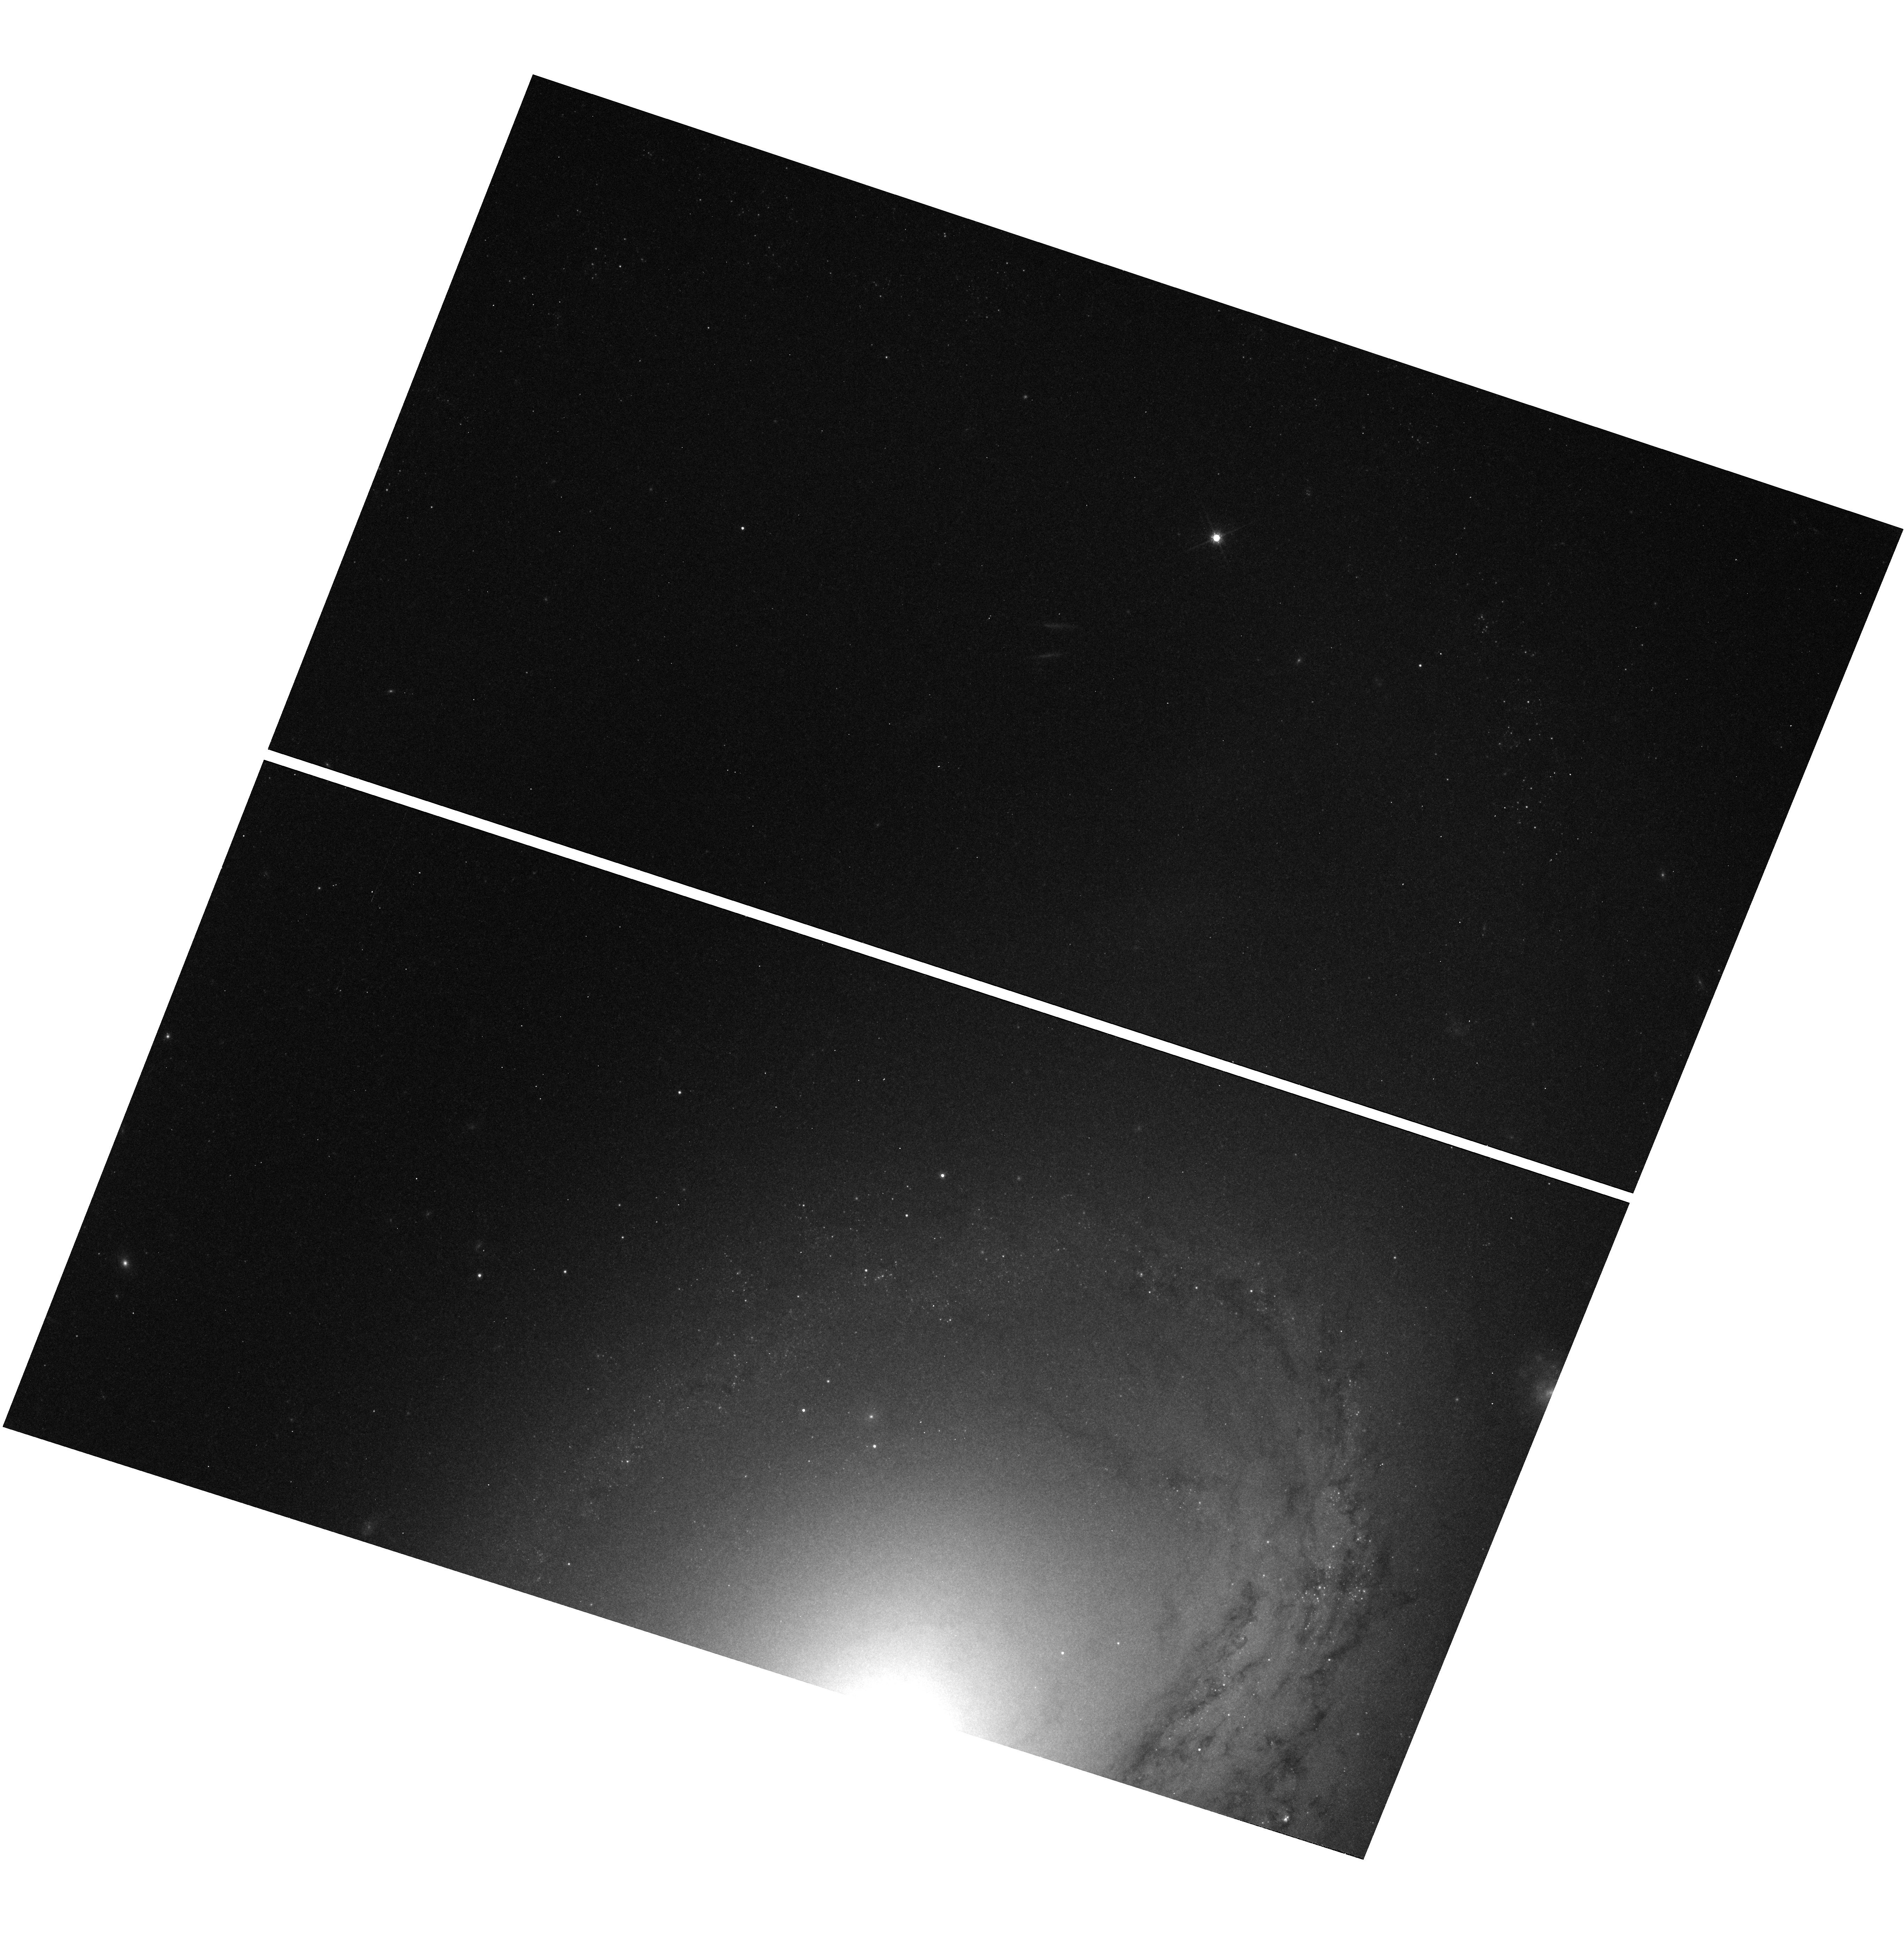
Target: SN1998BU
Instrument: WFC3/UVIS
Filter: F814W
Exposure: 6 min
Observation ID: hst_11646_02_wfc3_uvis_f814w_ib2q02

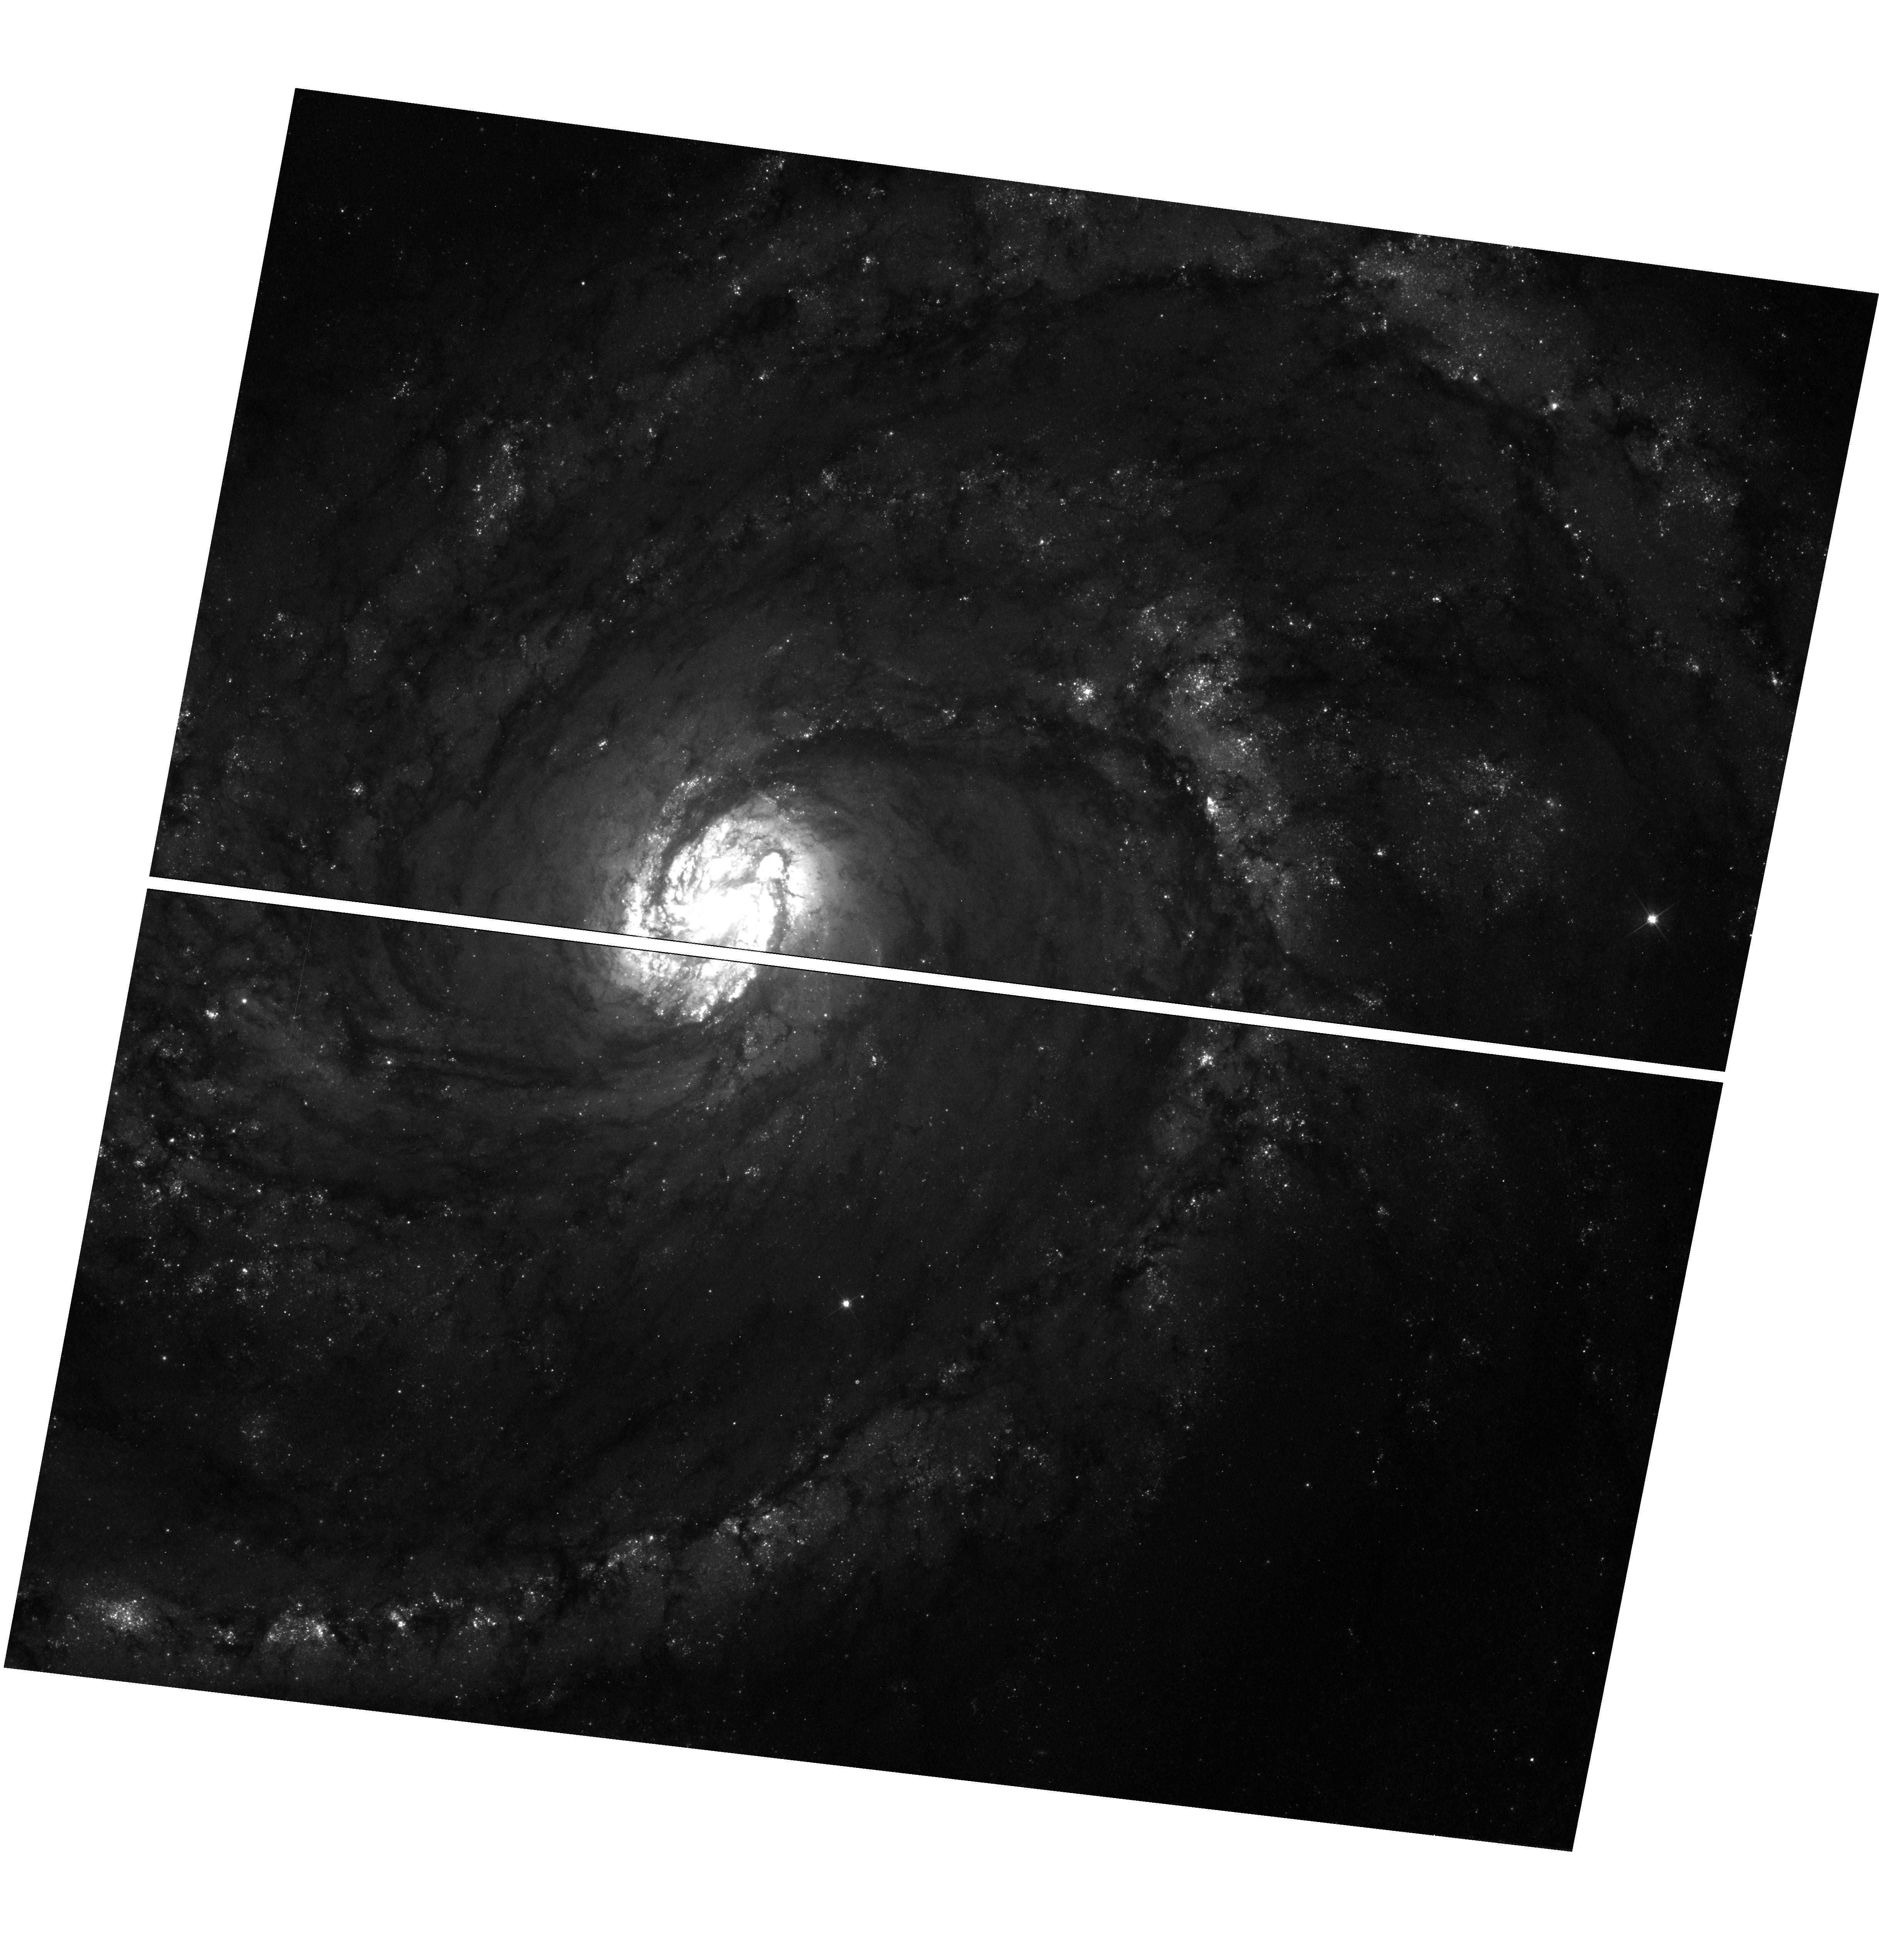
Target: SN2006X
Instrument: WFC3/UVIS
Filter: F555W
Exposure: 16 min
Observation ID: hst_11646_01_wfc3_uvis_f555w_ib2q01

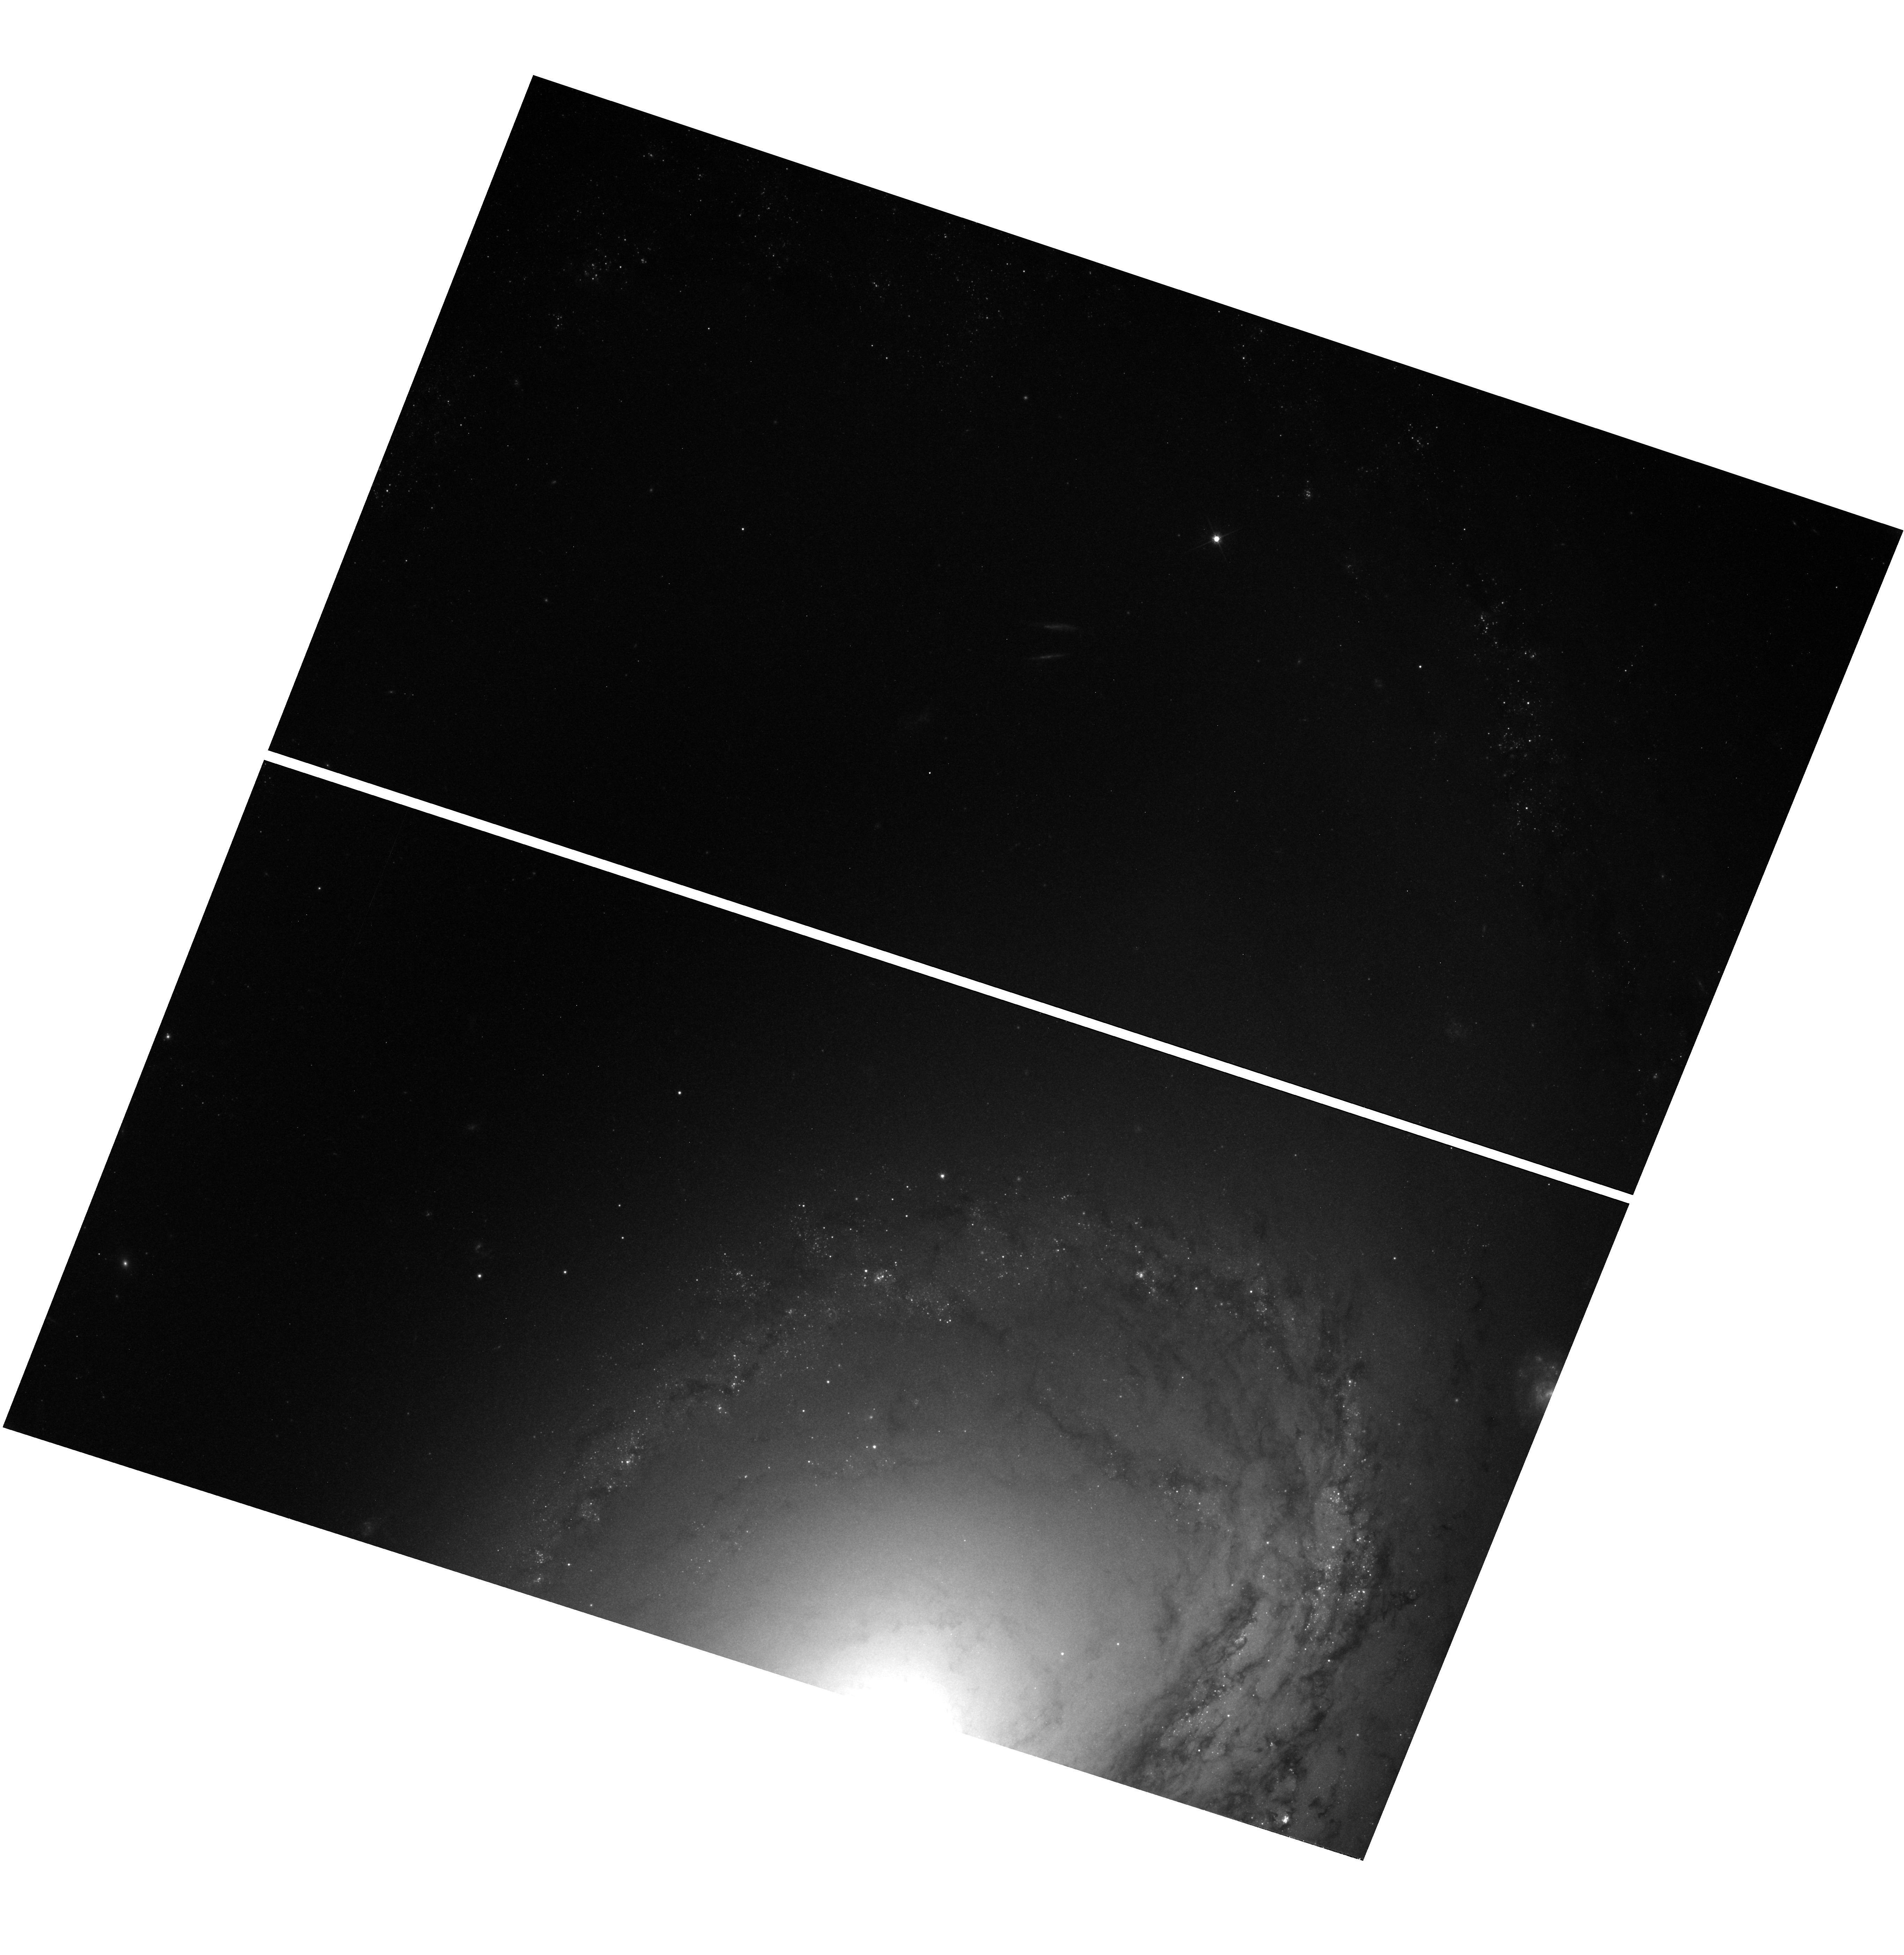
Target: SN1998BU
Instrument: WFC3/UVIS
Filter: F606W
Exposure: 34 min
Observation ID: hst_11646_02_wfc3_uvis_f606w_ib2q02

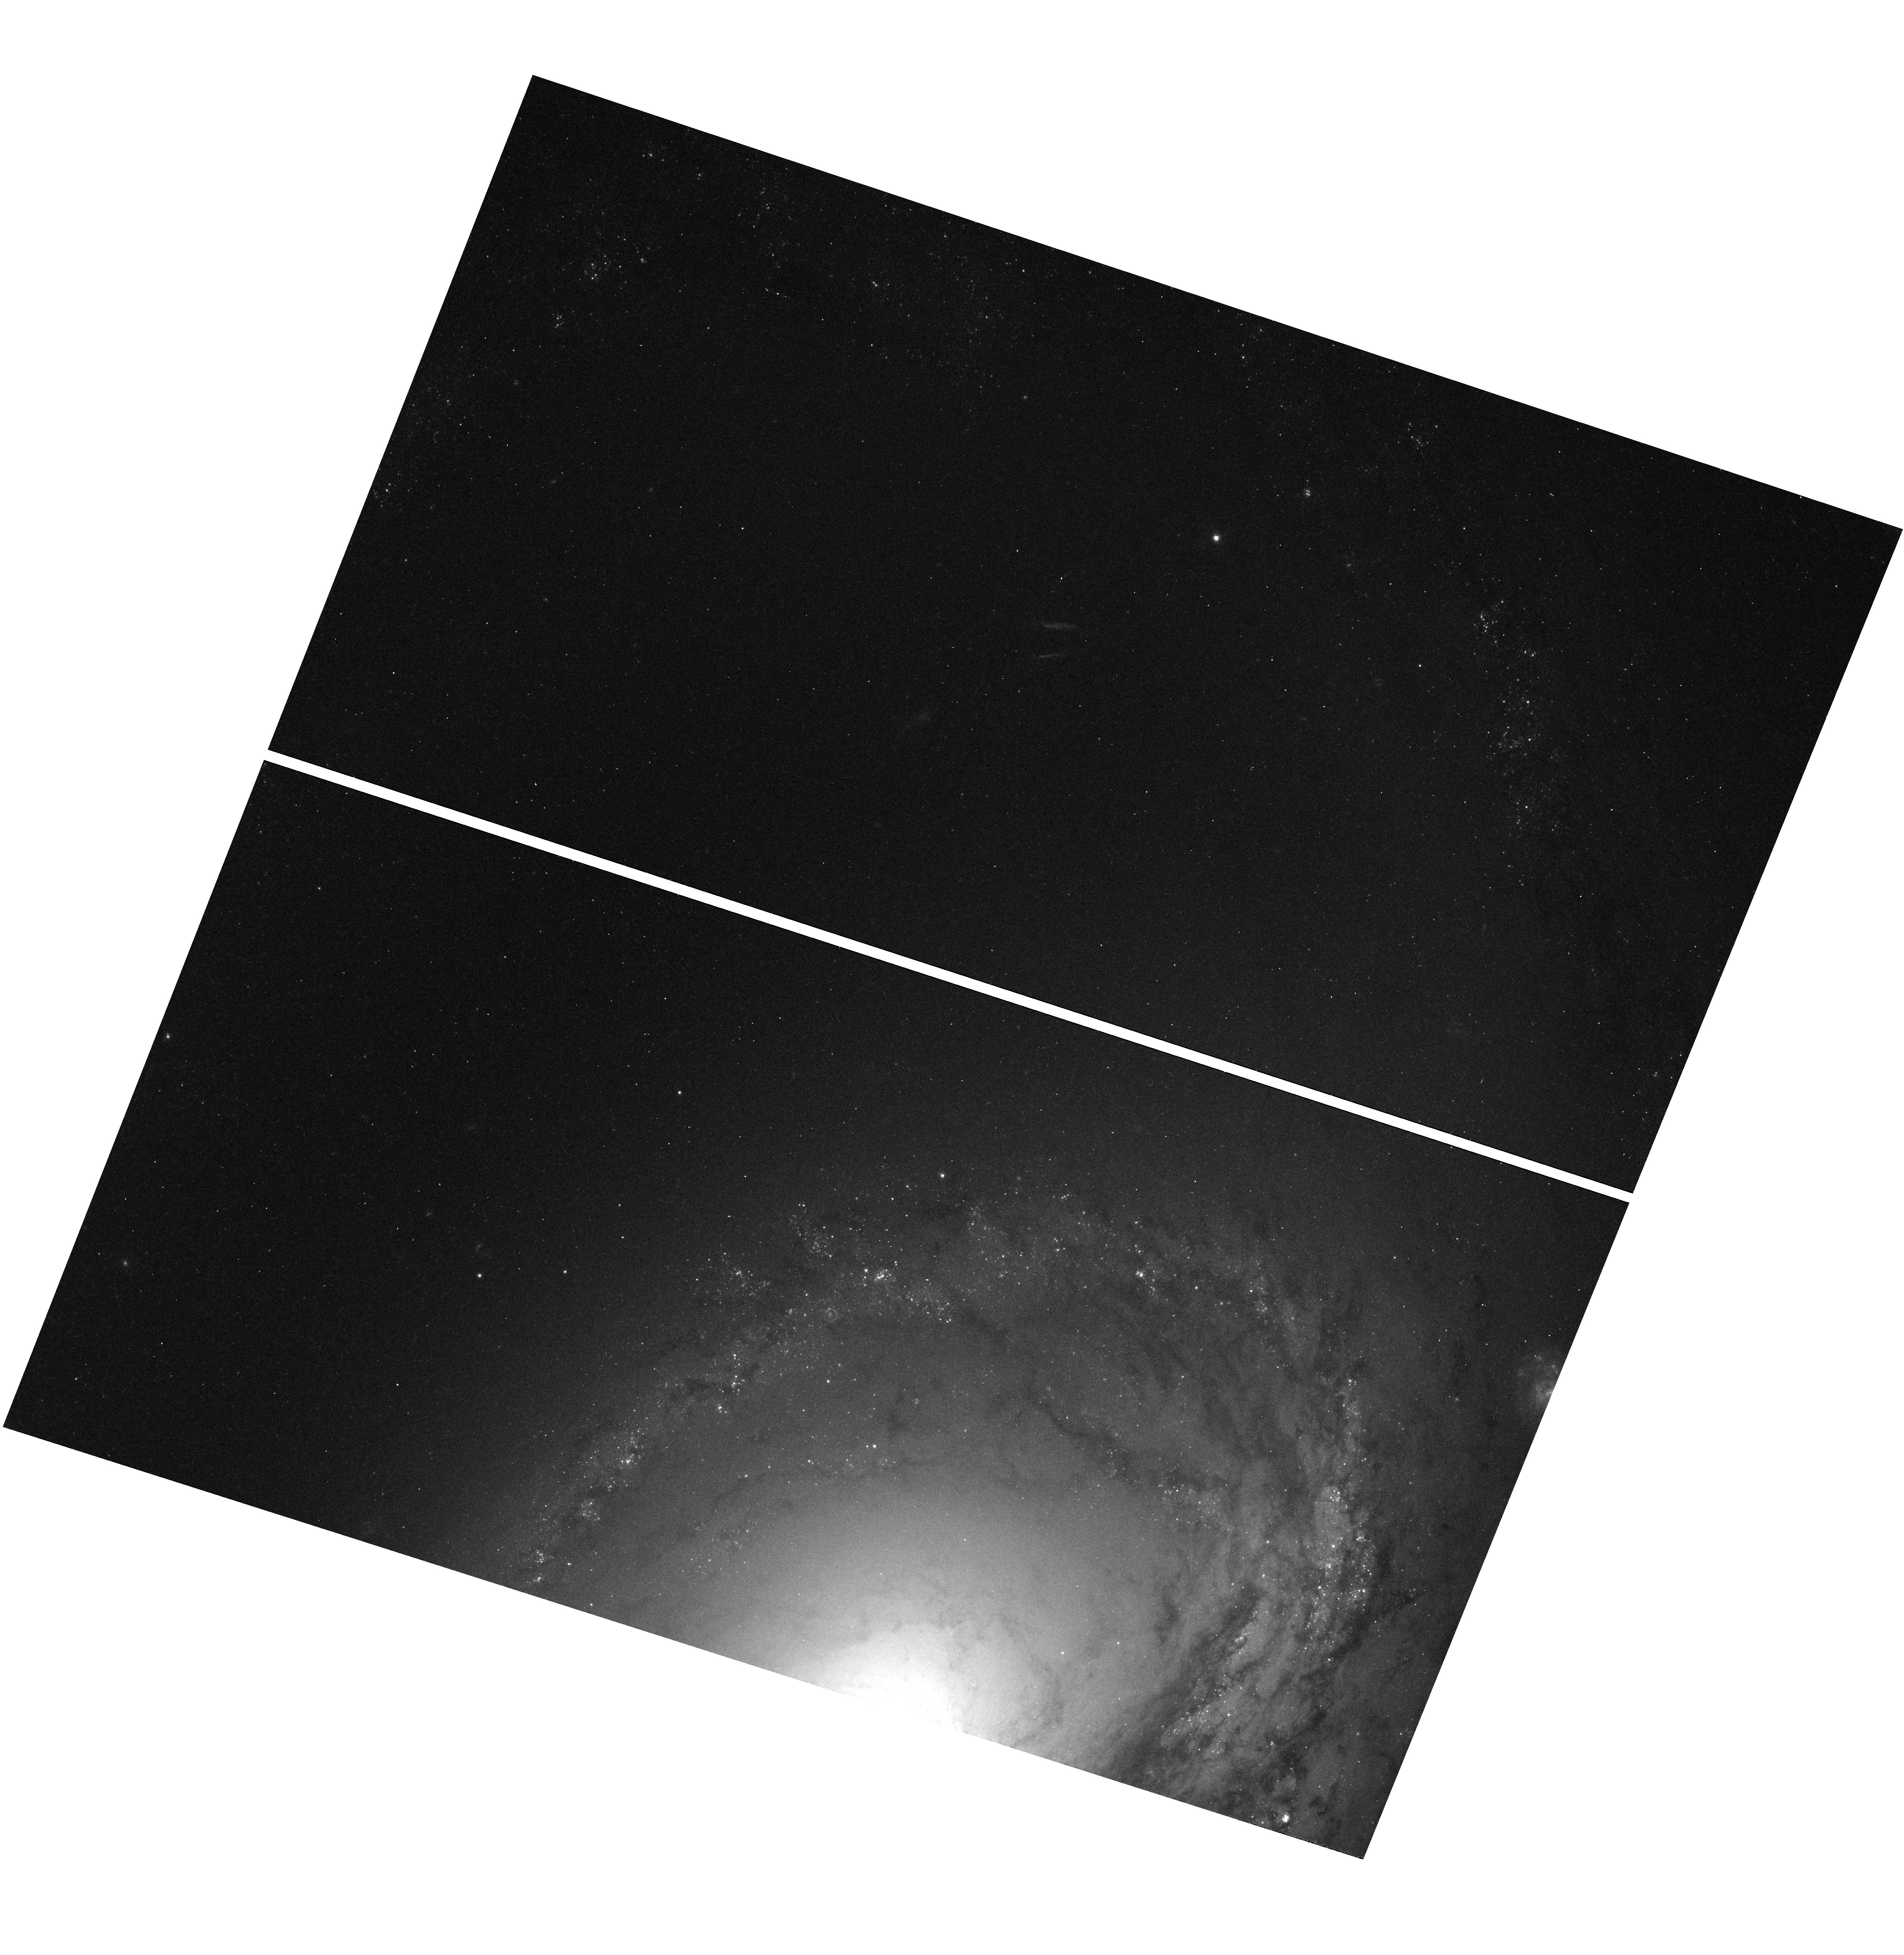
Target: SN1998BU
Instrument: WFC3/UVIS
Filter: F475W
Exposure: 8 min
Observation ID: hst_11646_02_wfc3_uvis_f475w_ib2q02

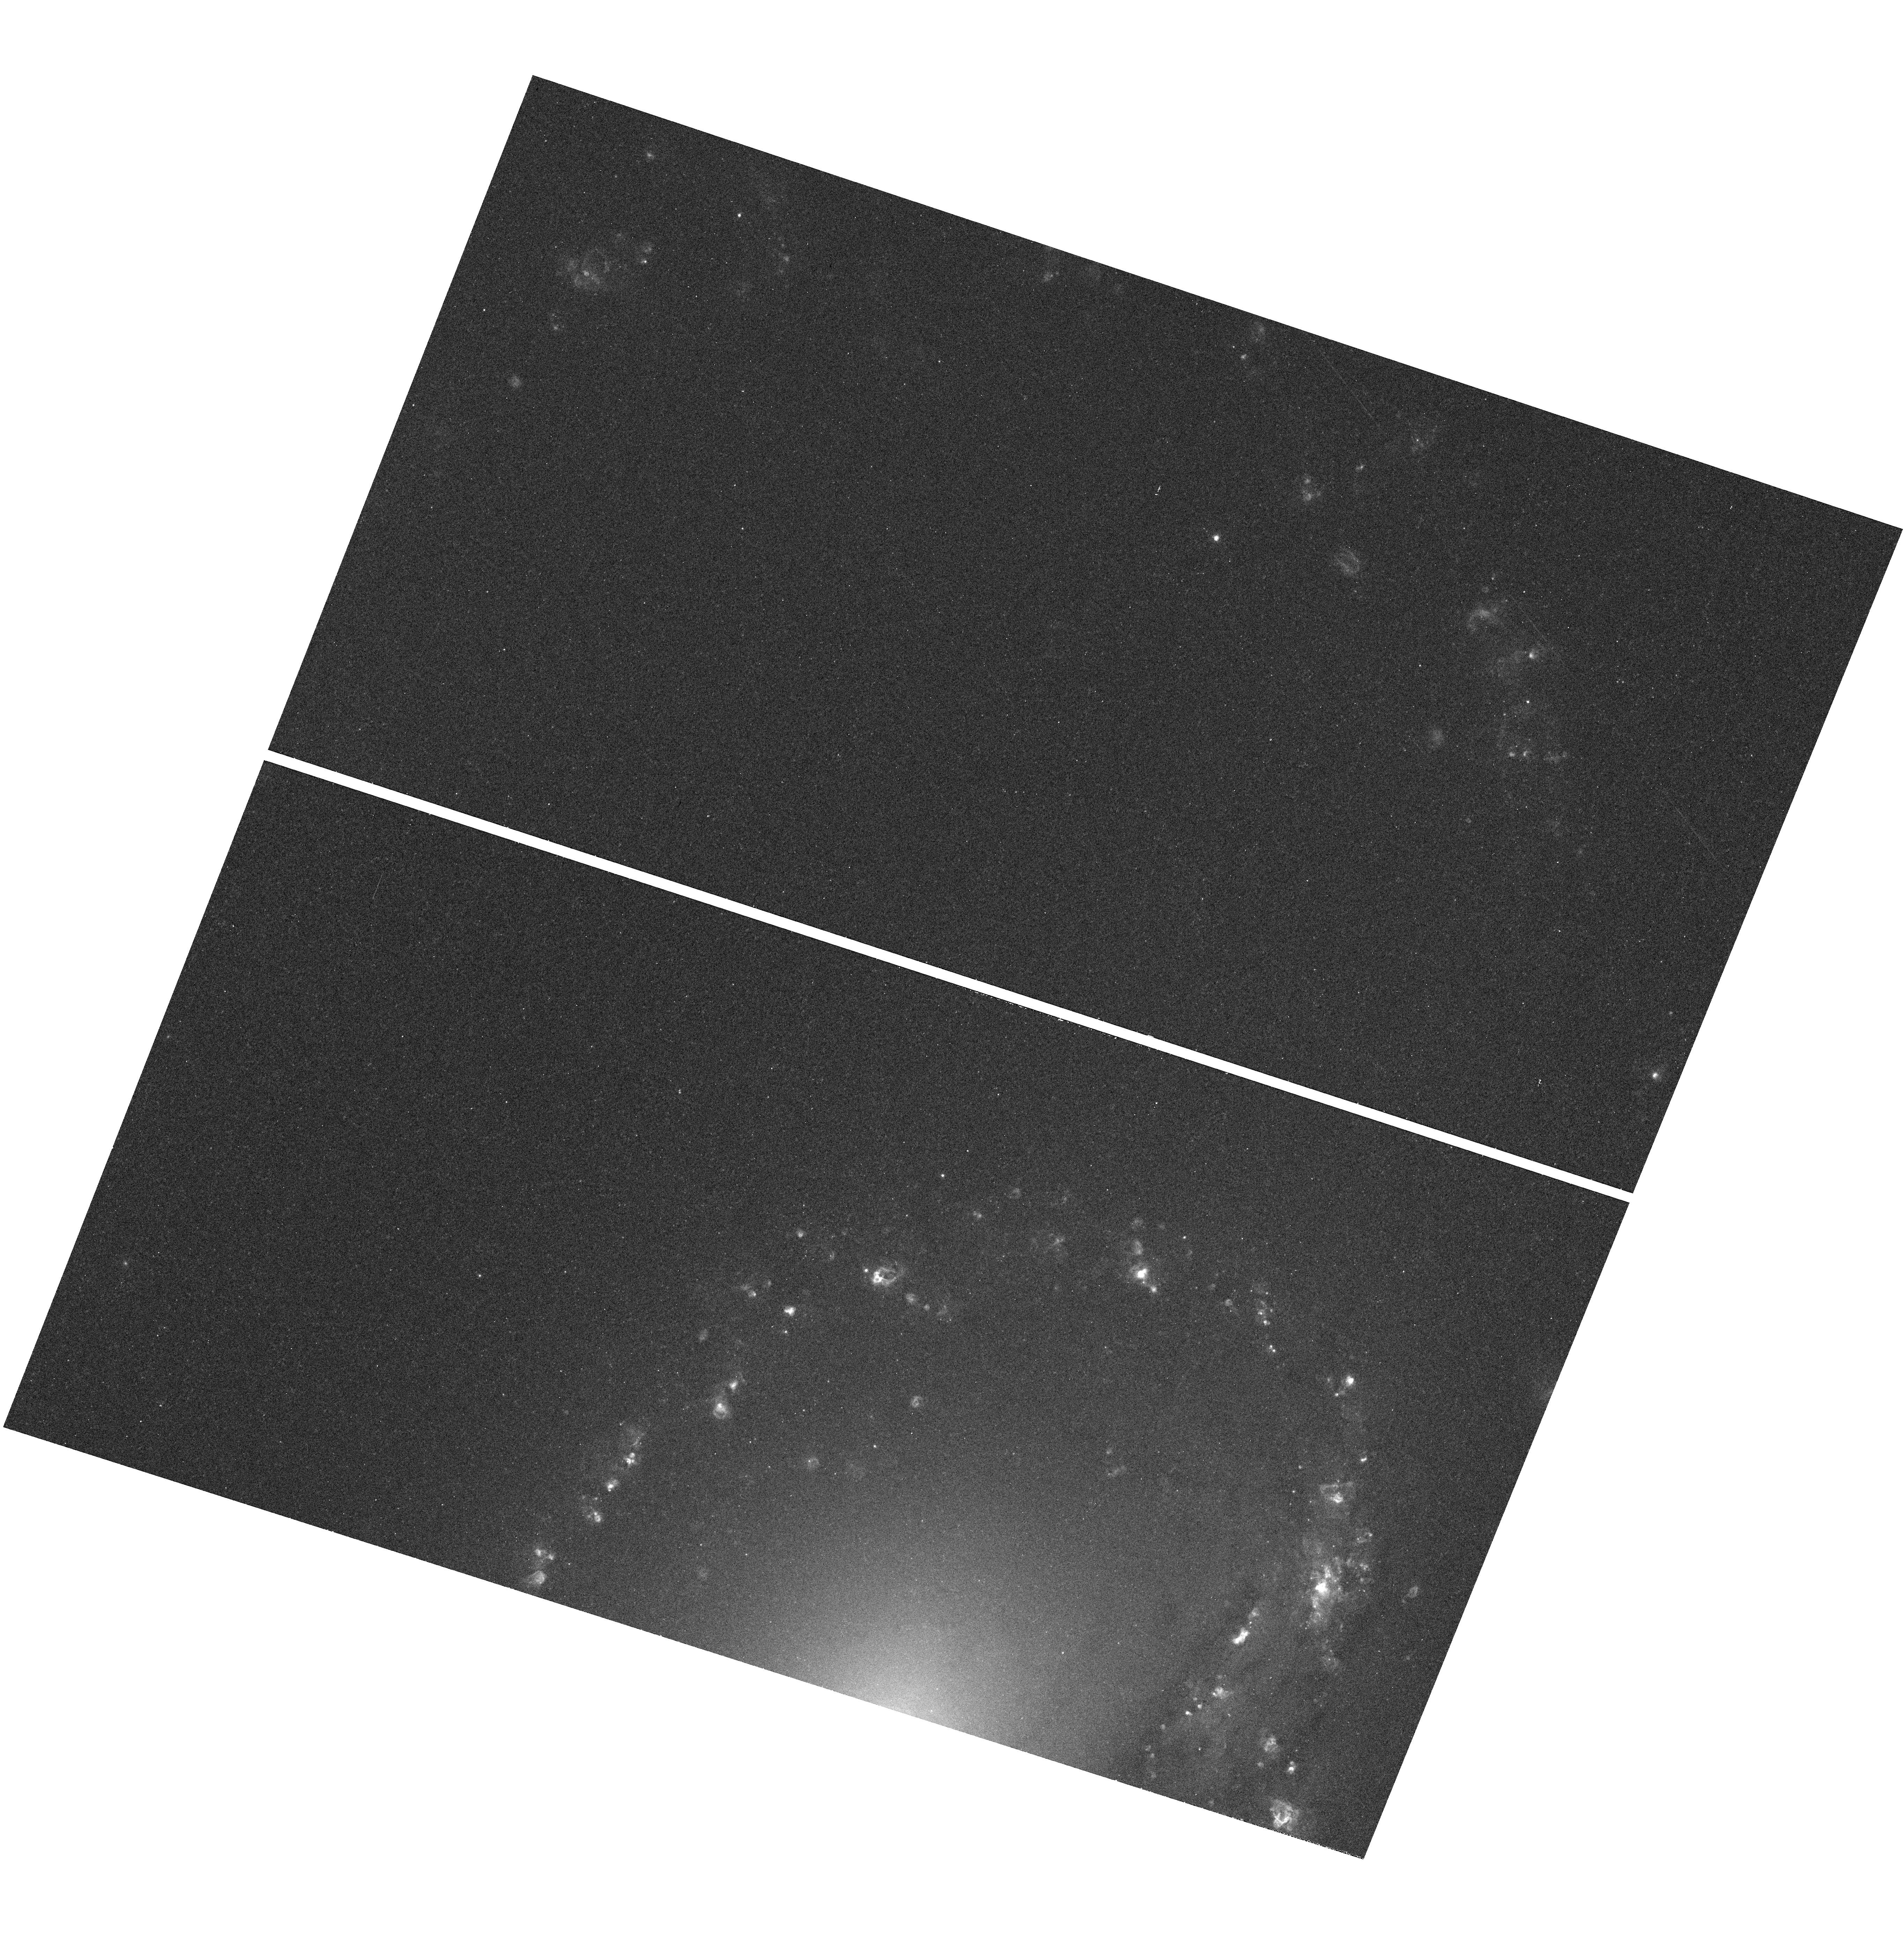
Target: SN1998BU
Instrument: WFC3/UVIS
Filter: F658N
Exposure: 34 min
Observation ID: hst_11646_02_wfc3_uvis_f658n_ib2q02

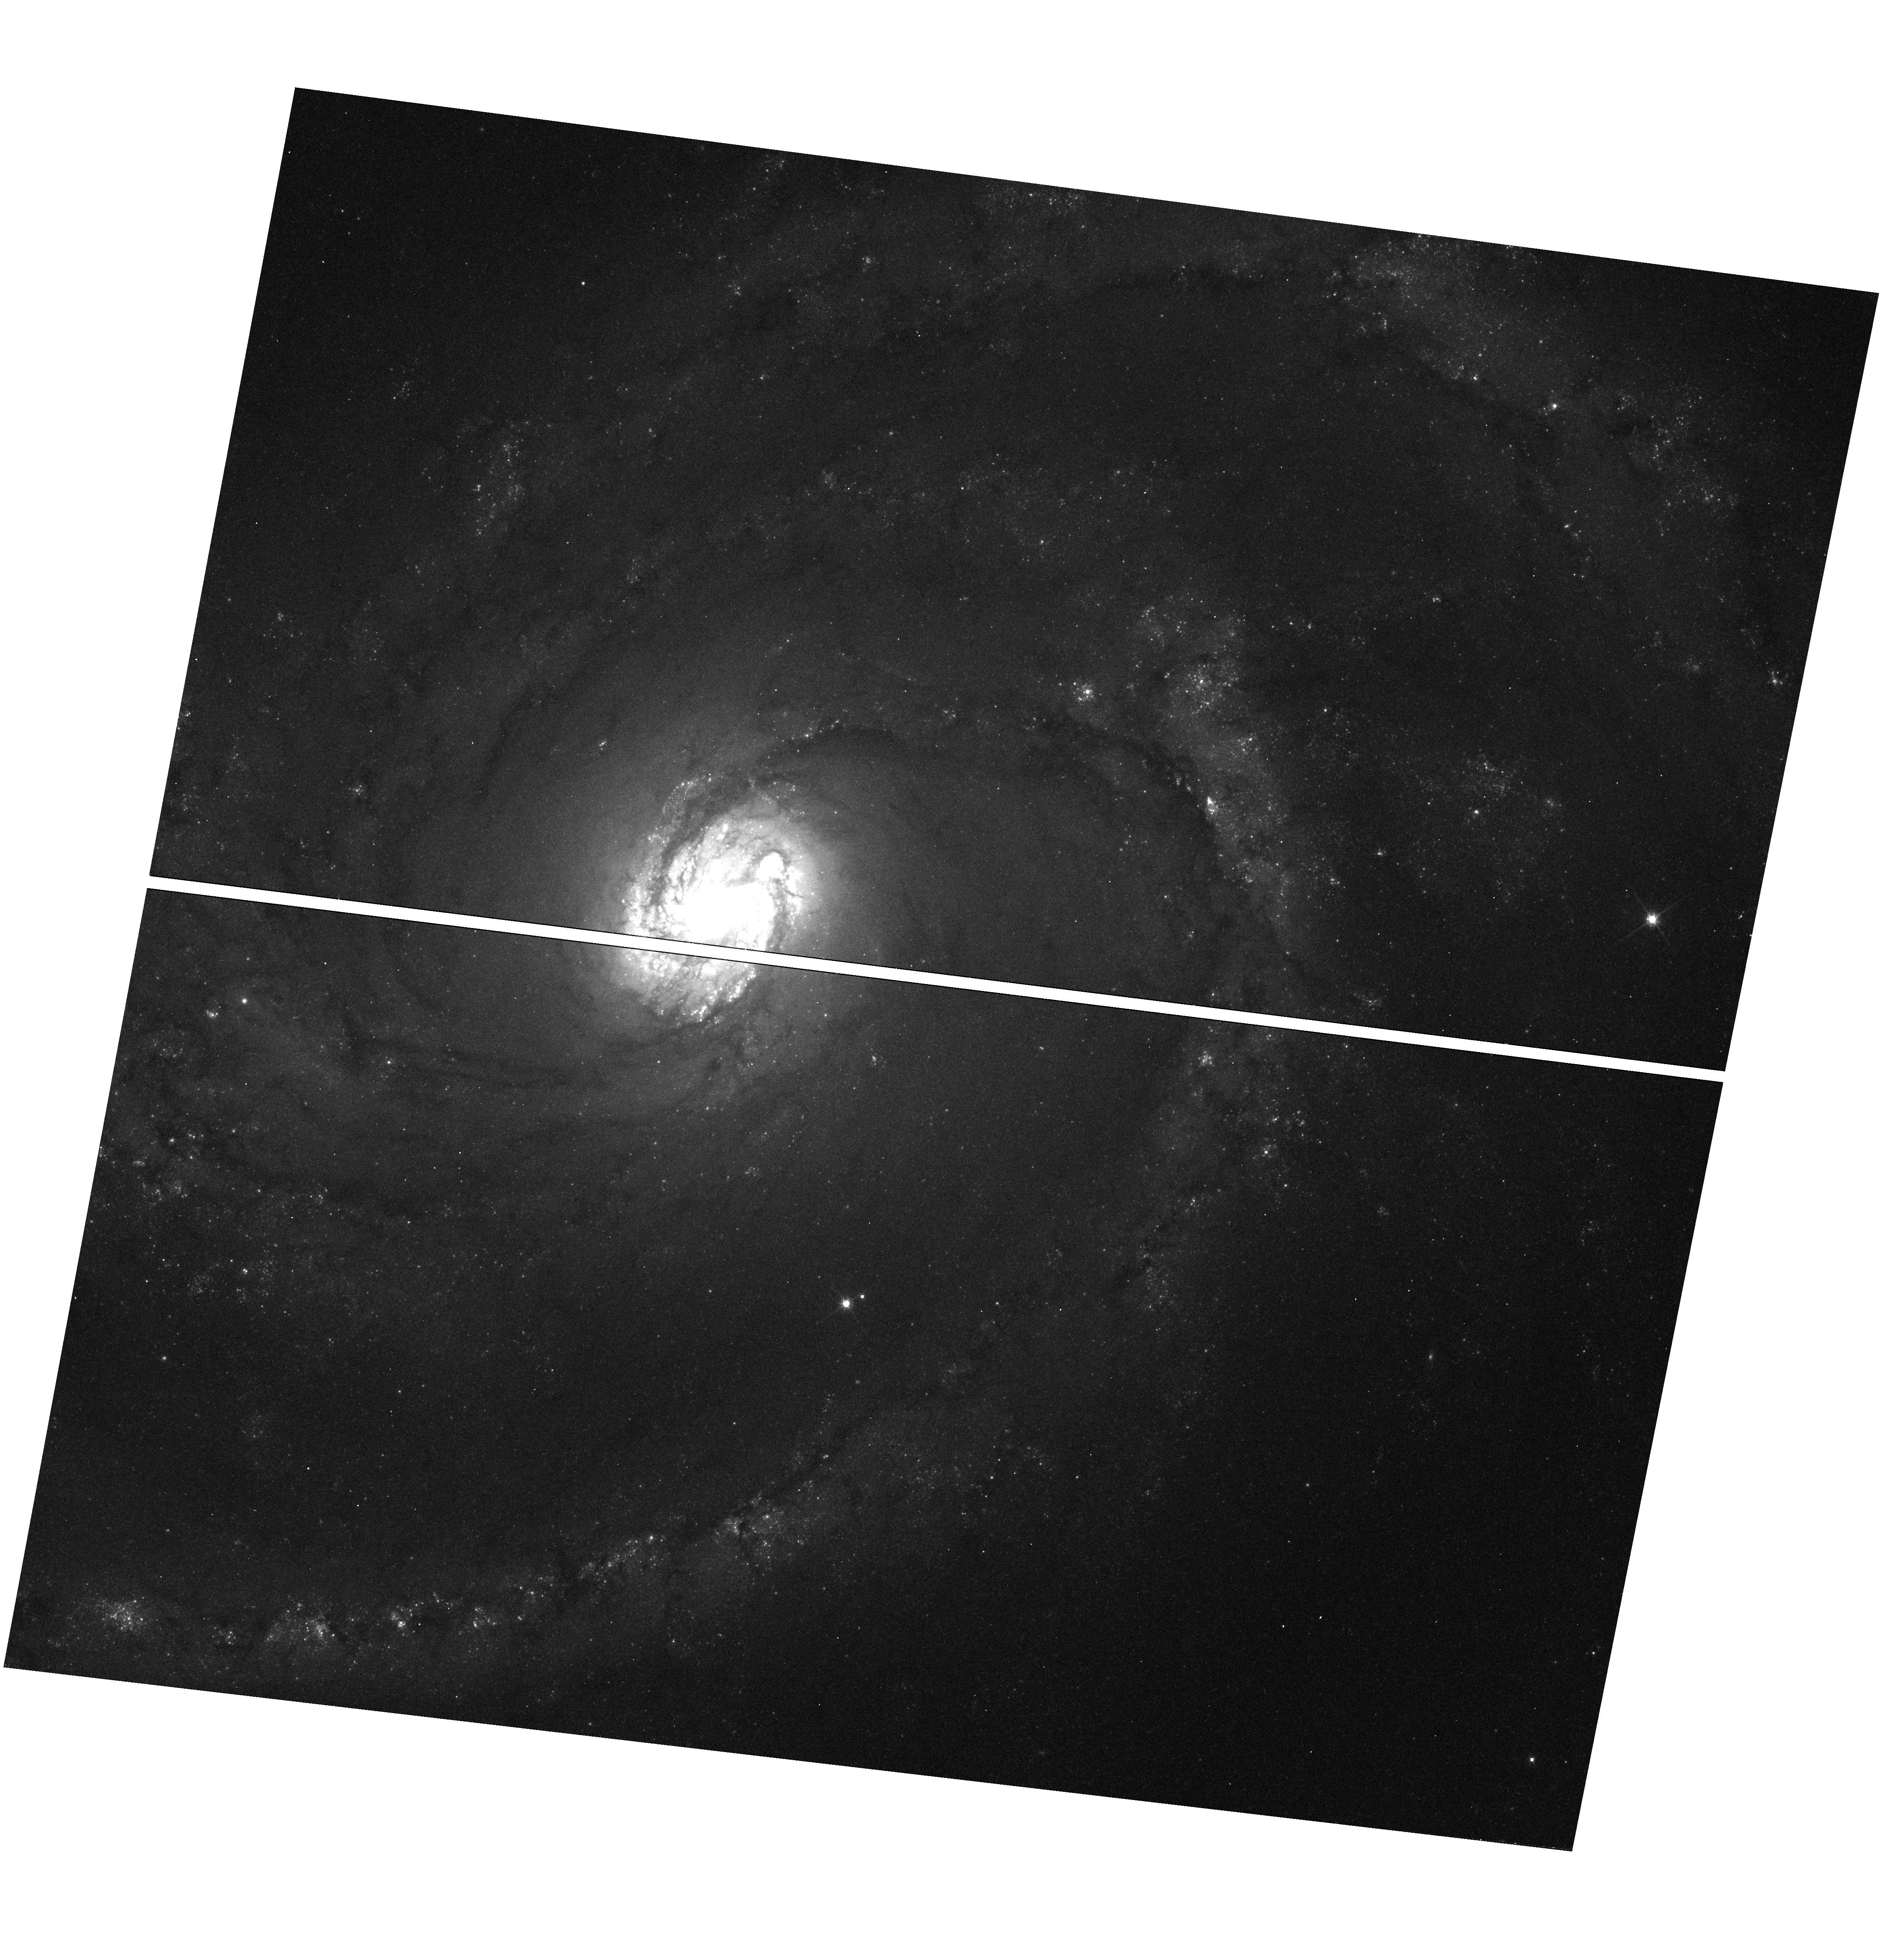
Target: SN2006X
Instrument: WFC3/UVIS
Filter: F775W
Exposure: 4 min
Observation ID: hst_11646_01_wfc3_uvis_f775w_ib2q01

Light Echoes as Probes of Supernova Type Ia Environments (PI: Crotts, Arlin P. S.)

Environmental factors of Type Ia supernovae are key in understanding their nature, lightcurve evolution, and utility as cosmological standard candles. The progenitor ages (and many other properties) are bimodal, differing by roughly an order of magnitude. Is this reflected as well in the differences in their immediate surroundings in terms of gas and dust? The most powerful and direct way to address this issue is by imaging the reflected light from the dust itself via a light echo. In order for this approach to work, however, one must start imaging the vicinity of the supernova frequently and soon after the explosion is seen. We propose to maintain the imaging sequences crucial for understanding the three-dimensional dust distribution of two recent and key Type Ia supernovae, in a timely manner that will prevent otherwise significant holes in our knowledge. These observations are likely to be important in determining if the interstellar versus the circumstellar environments are more important in determining the appearance of Type Ia explosions, and thereby offer a clue as to the poorly-understood mass-loss history of SN Ia progenitors. JUSTIFICATION FOR VISIT TIME CONSTRAINTS: We have requested "Before" conditions